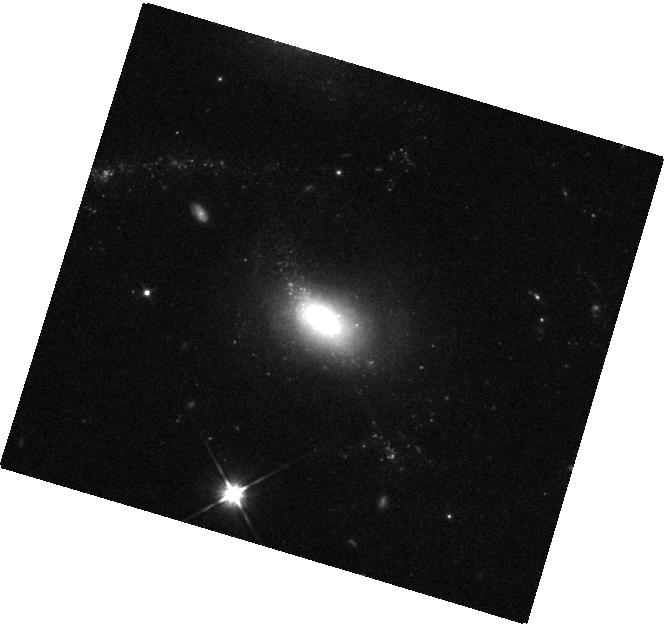
Target: UGC-07816
Instrument: WFC3/IR
Filter: F110W
Exposure: 4 min
Observation ID: hst_16423_03_wfc3_ir_f110w_ieh303

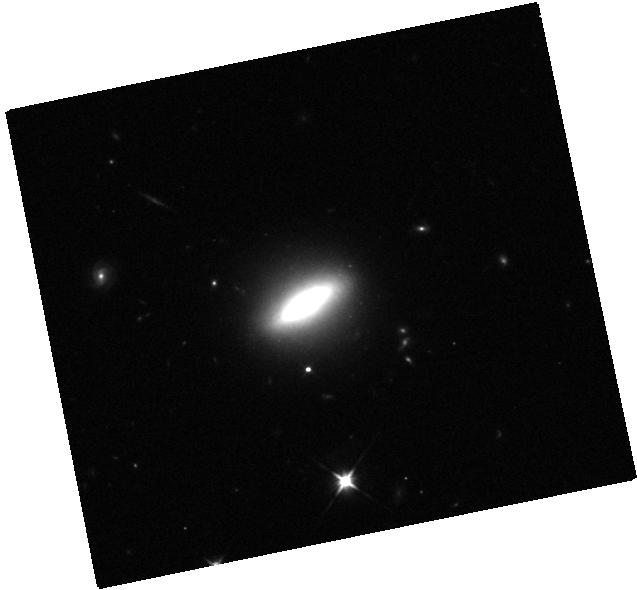
Target: WISEA-J094419.43+095904.7
Instrument: WFC3/IR
Filter: F110W
Exposure: 4 min
Observation ID: hst_16423_05_wfc3_ir_f110w_ieh305

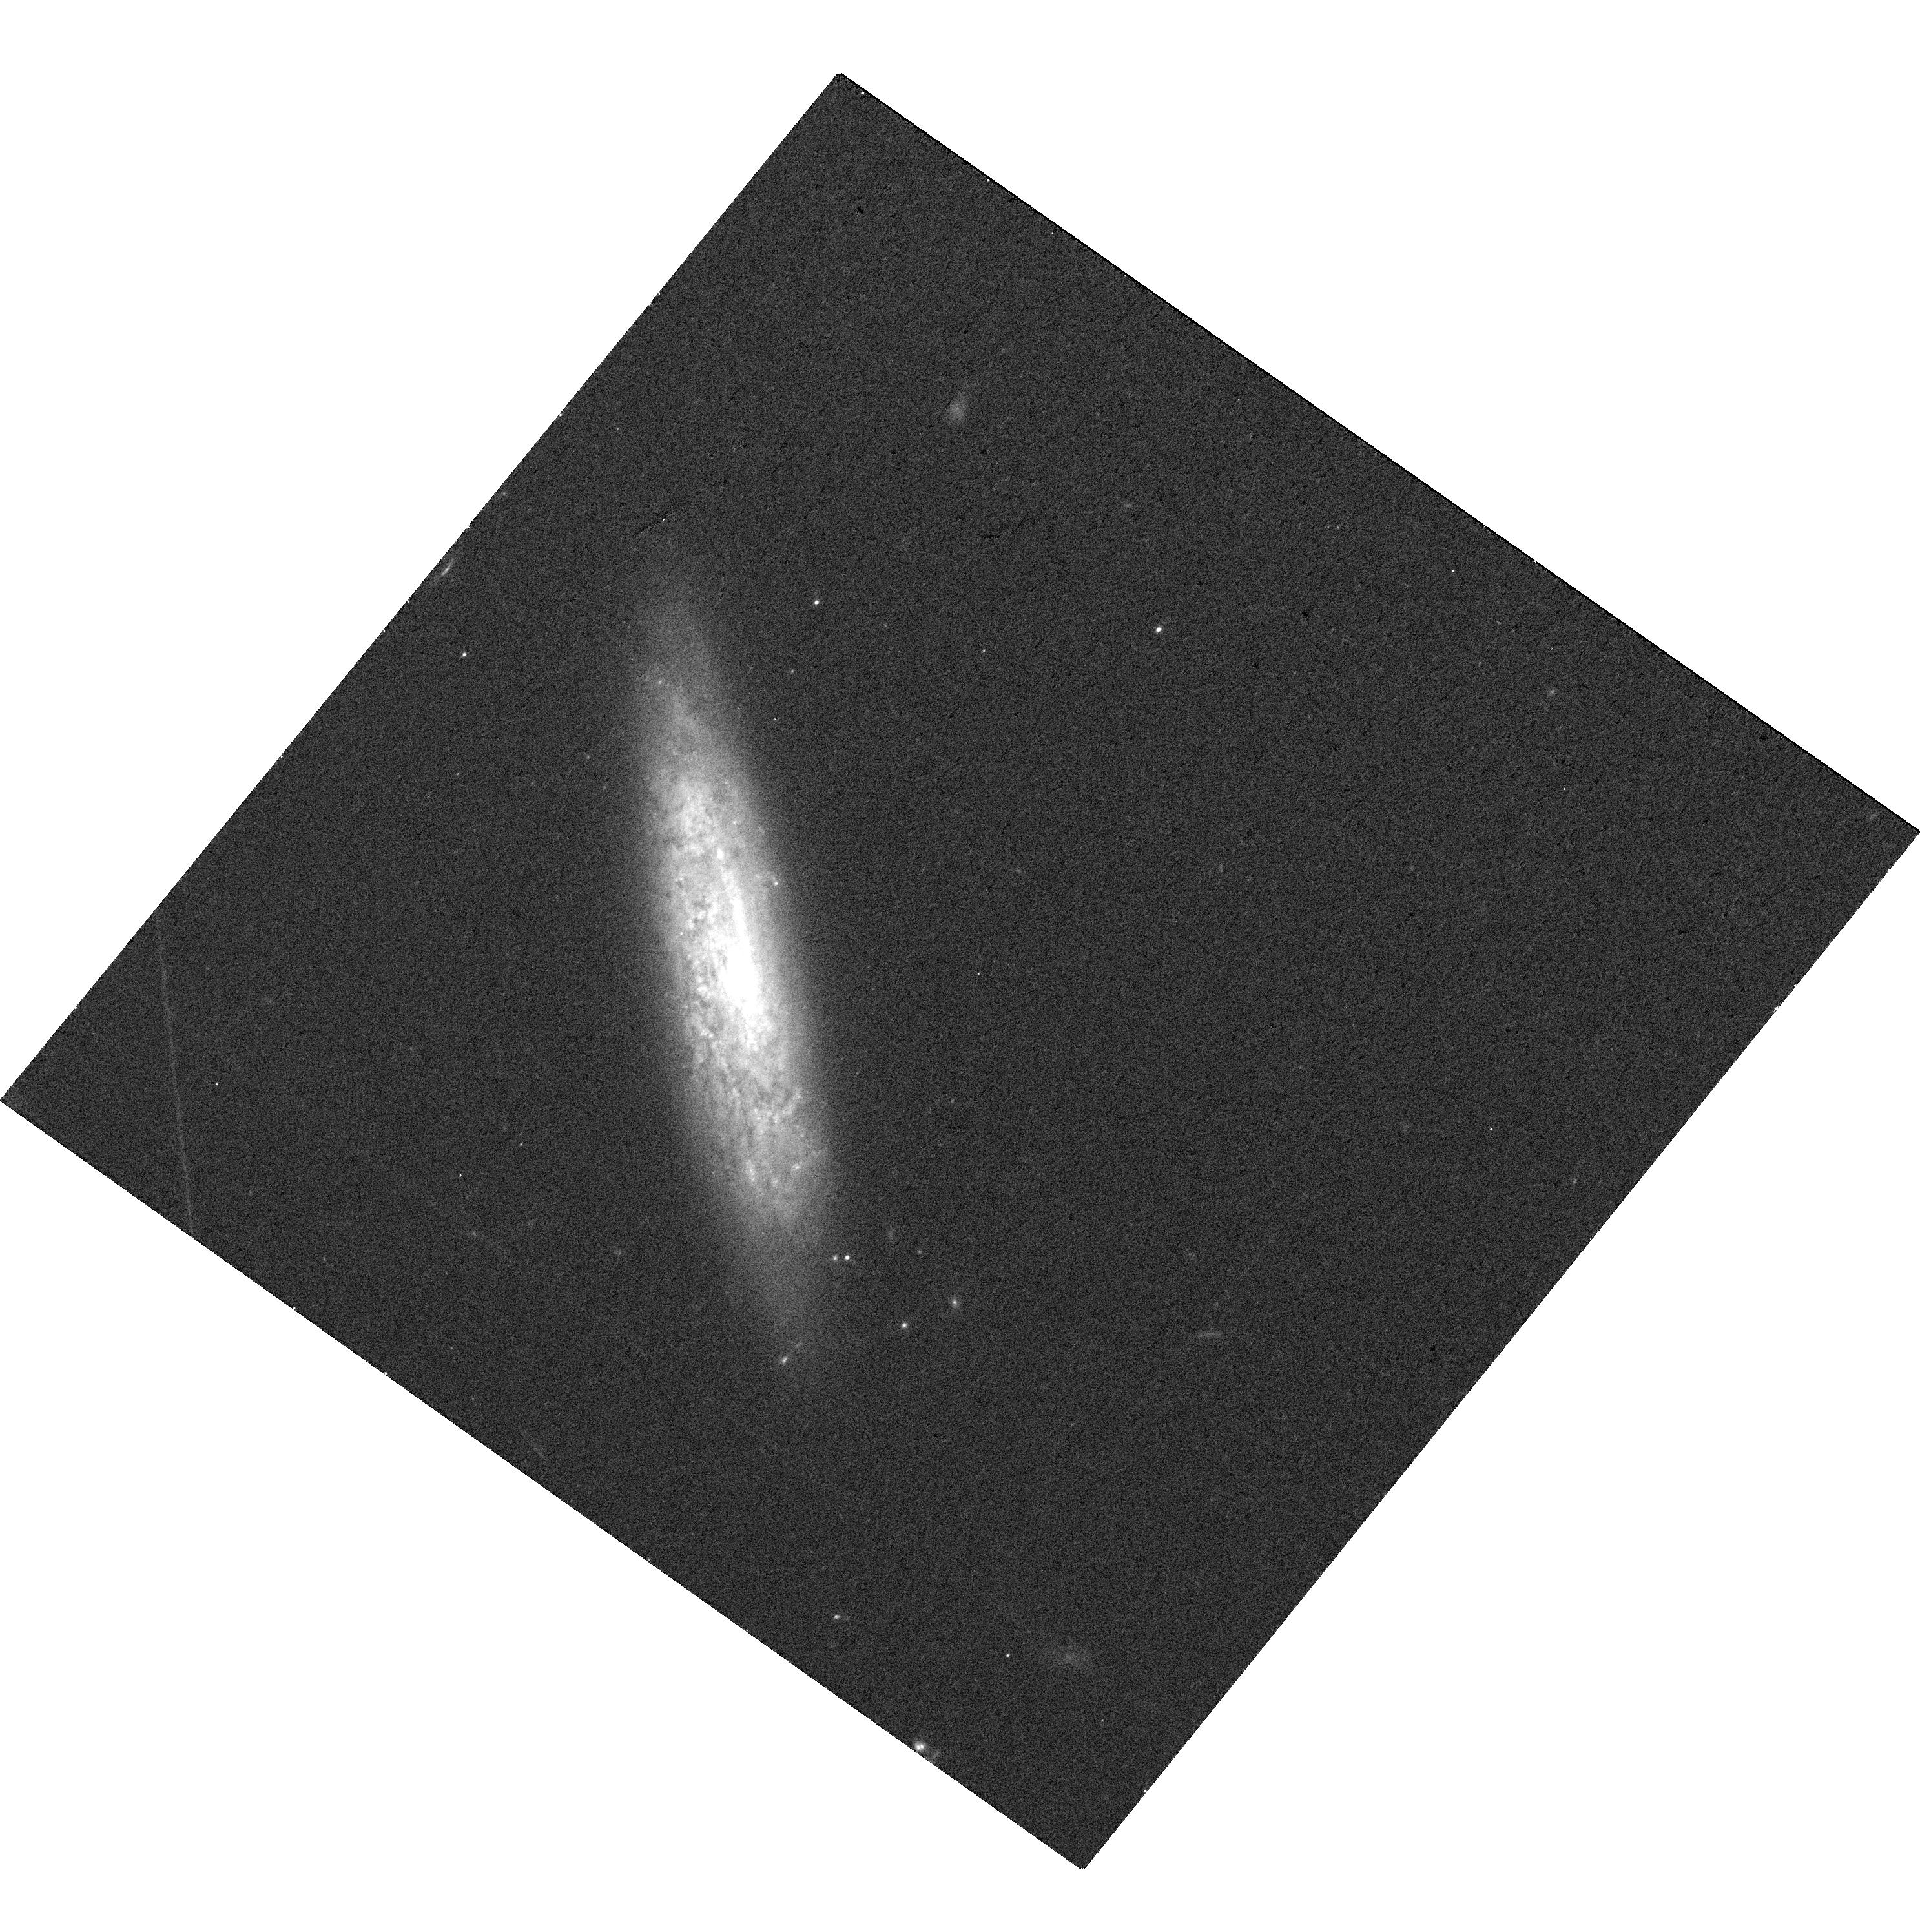
Target: CGCG-119-107
Instrument: WFC3/UVIS
Filter: F606W
Exposure: 8 min
Observation ID: hst_16423_08_wfc3_uvis_f606w_ieh308

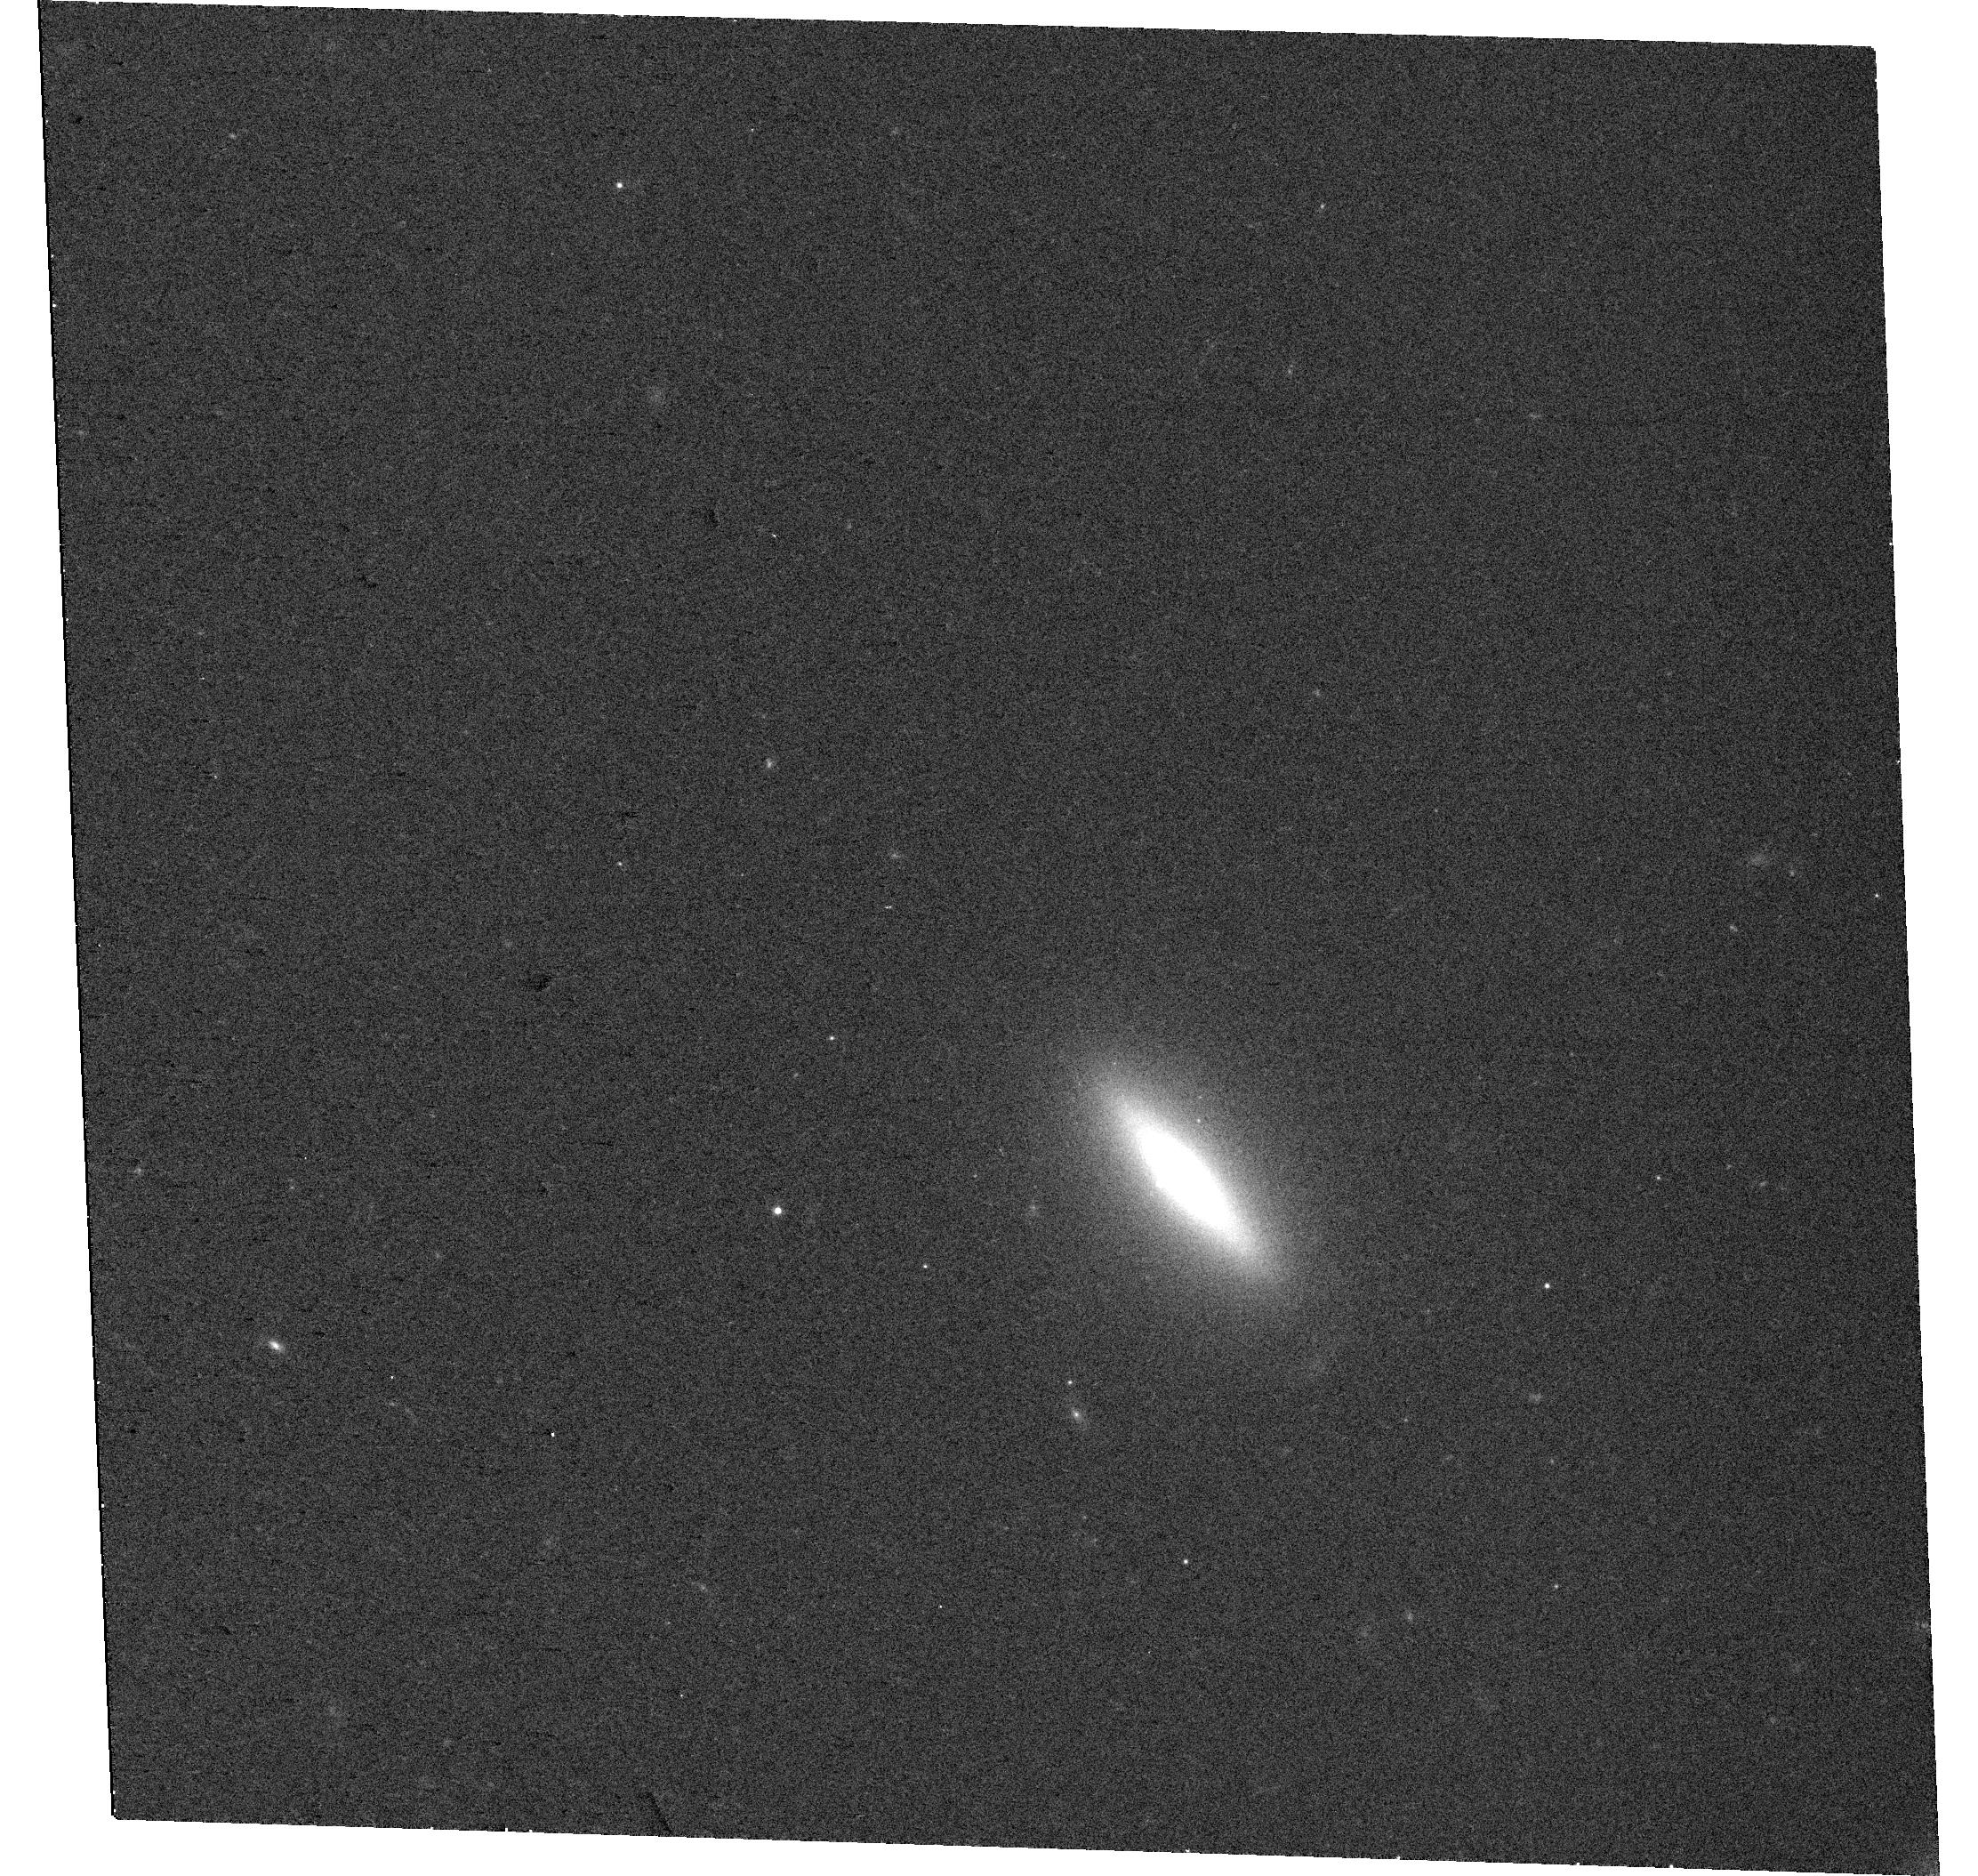
Target: 2MASX-J11404072+5948504
Instrument: WFC3/UVIS
Filter: F606W
Exposure: 8 min
Observation ID: hst_16423_06_wfc3_uvis_f606w_ieh306

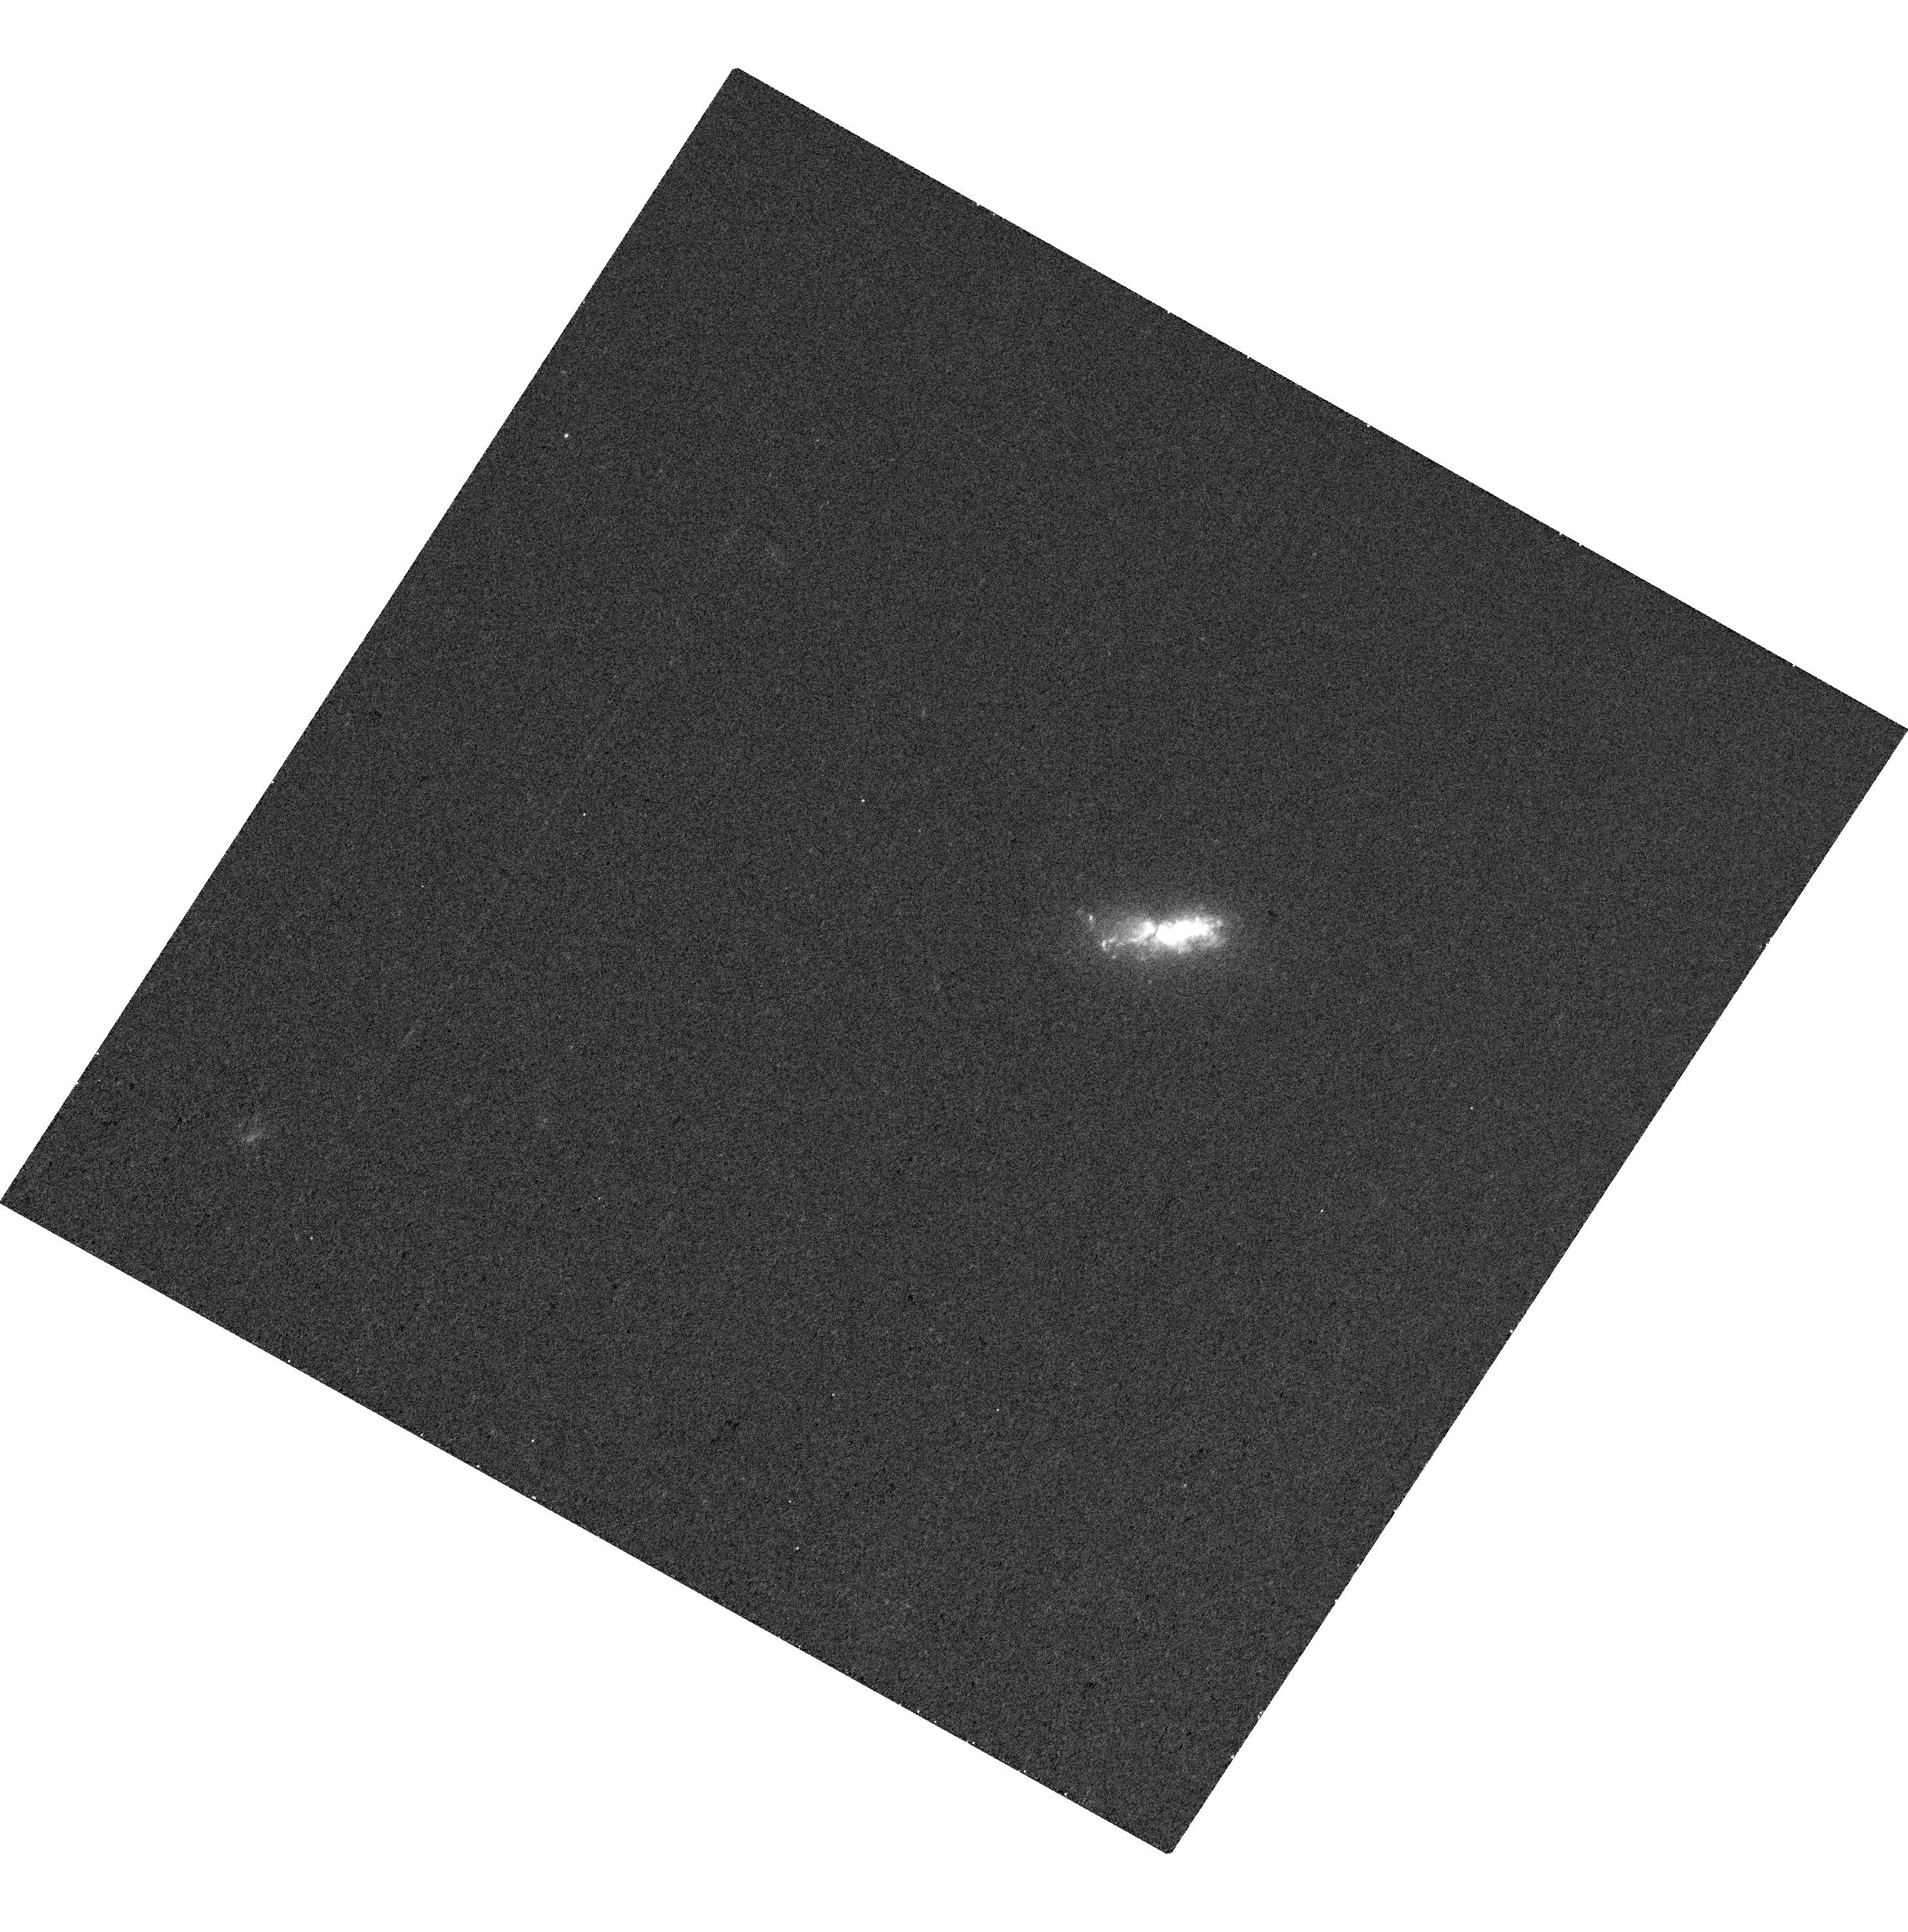
Target: WISEA-J080028.51+152711.0
Instrument: WFC3/UVIS
Filter: F300X
Exposure: 13 min
Observation ID: hst_16423_07_wfc3_uvis_f300x_ieh307

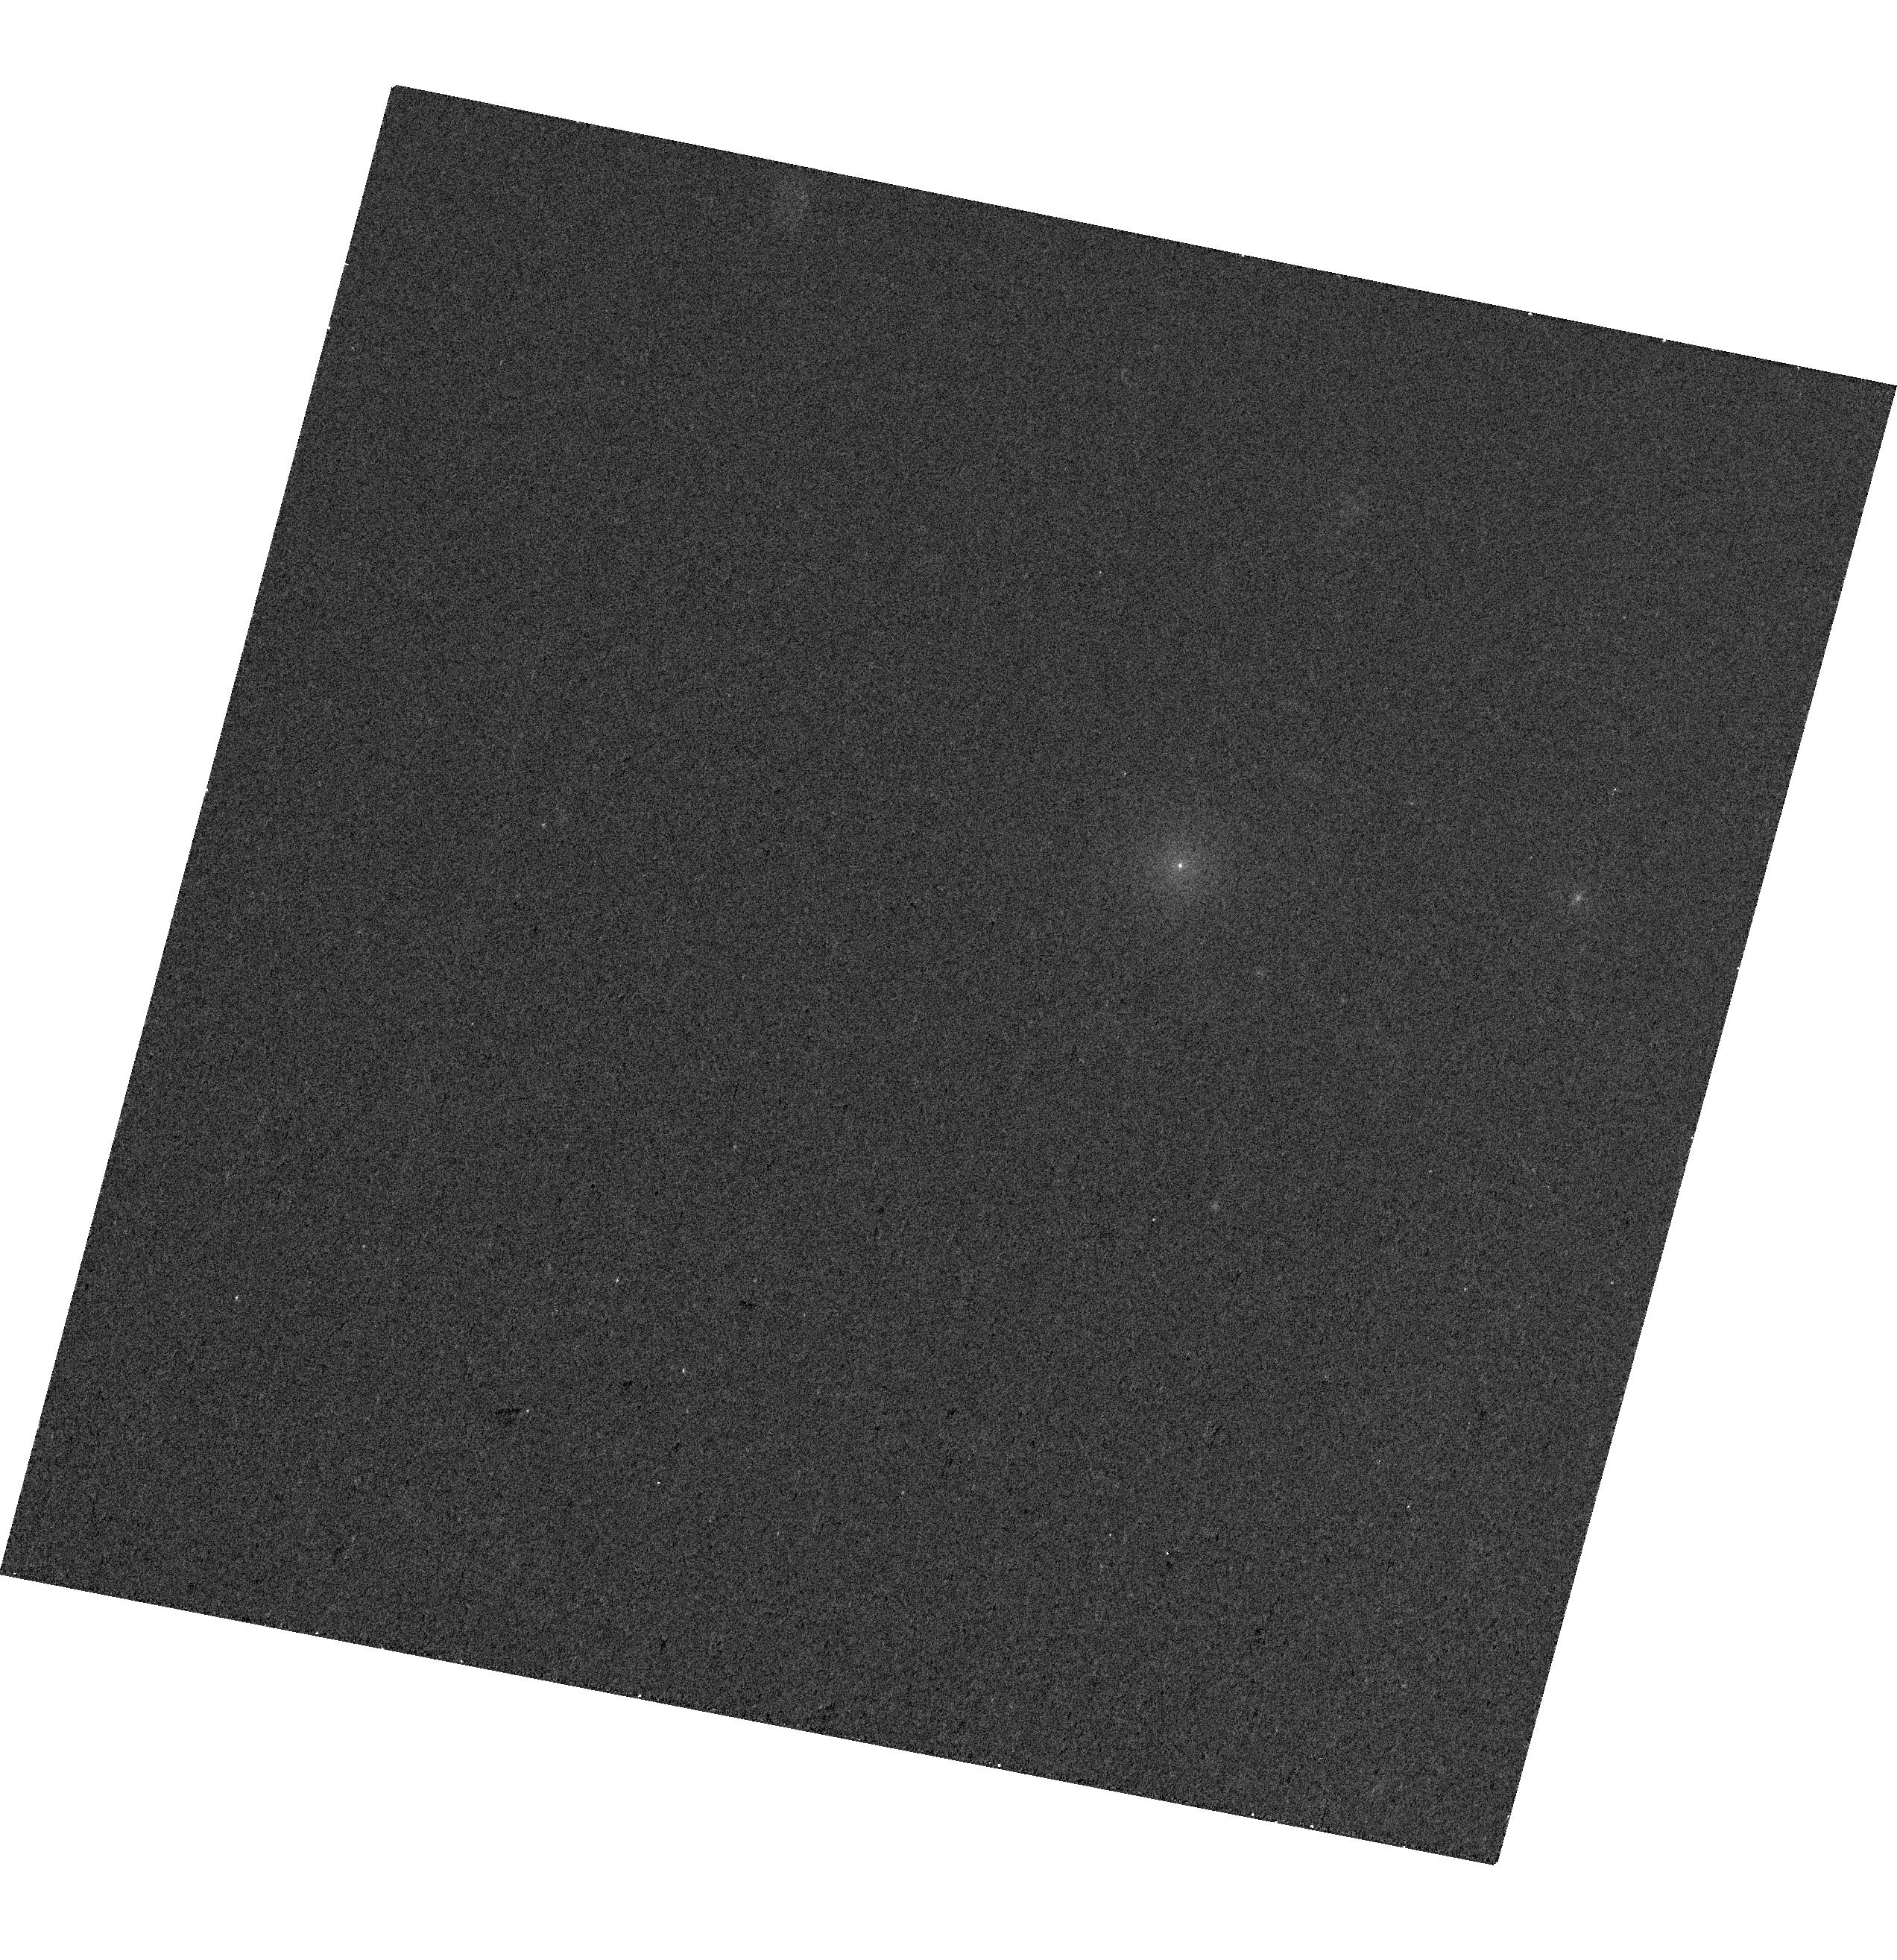
Target: VCCA-034
Instrument: WFC3/UVIS
Filter: F300X
Exposure: 13 min
Observation ID: hst_16423_01_wfc3_uvis_f300x_ieh301

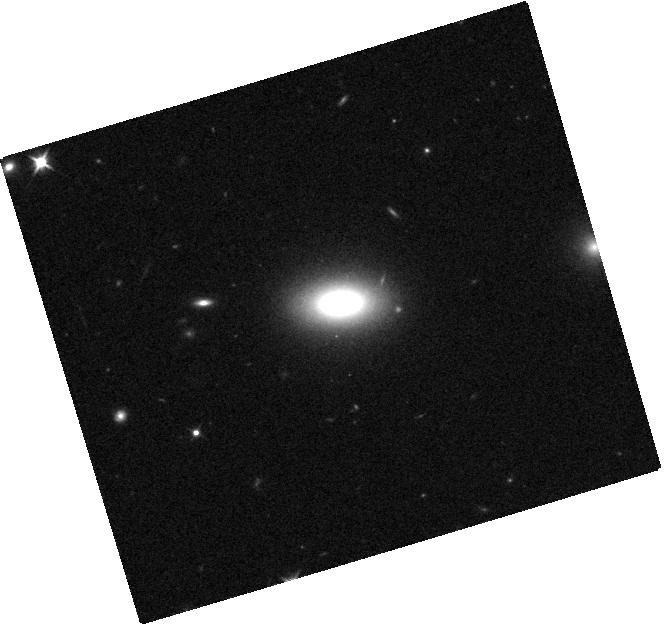
Target: WISEA-J125747.86+274610.0
Instrument: WFC3/IR
Filter: F110W
Exposure: 4 min
Observation ID: hst_16423_09_wfc3_ir_f110w_ieh309

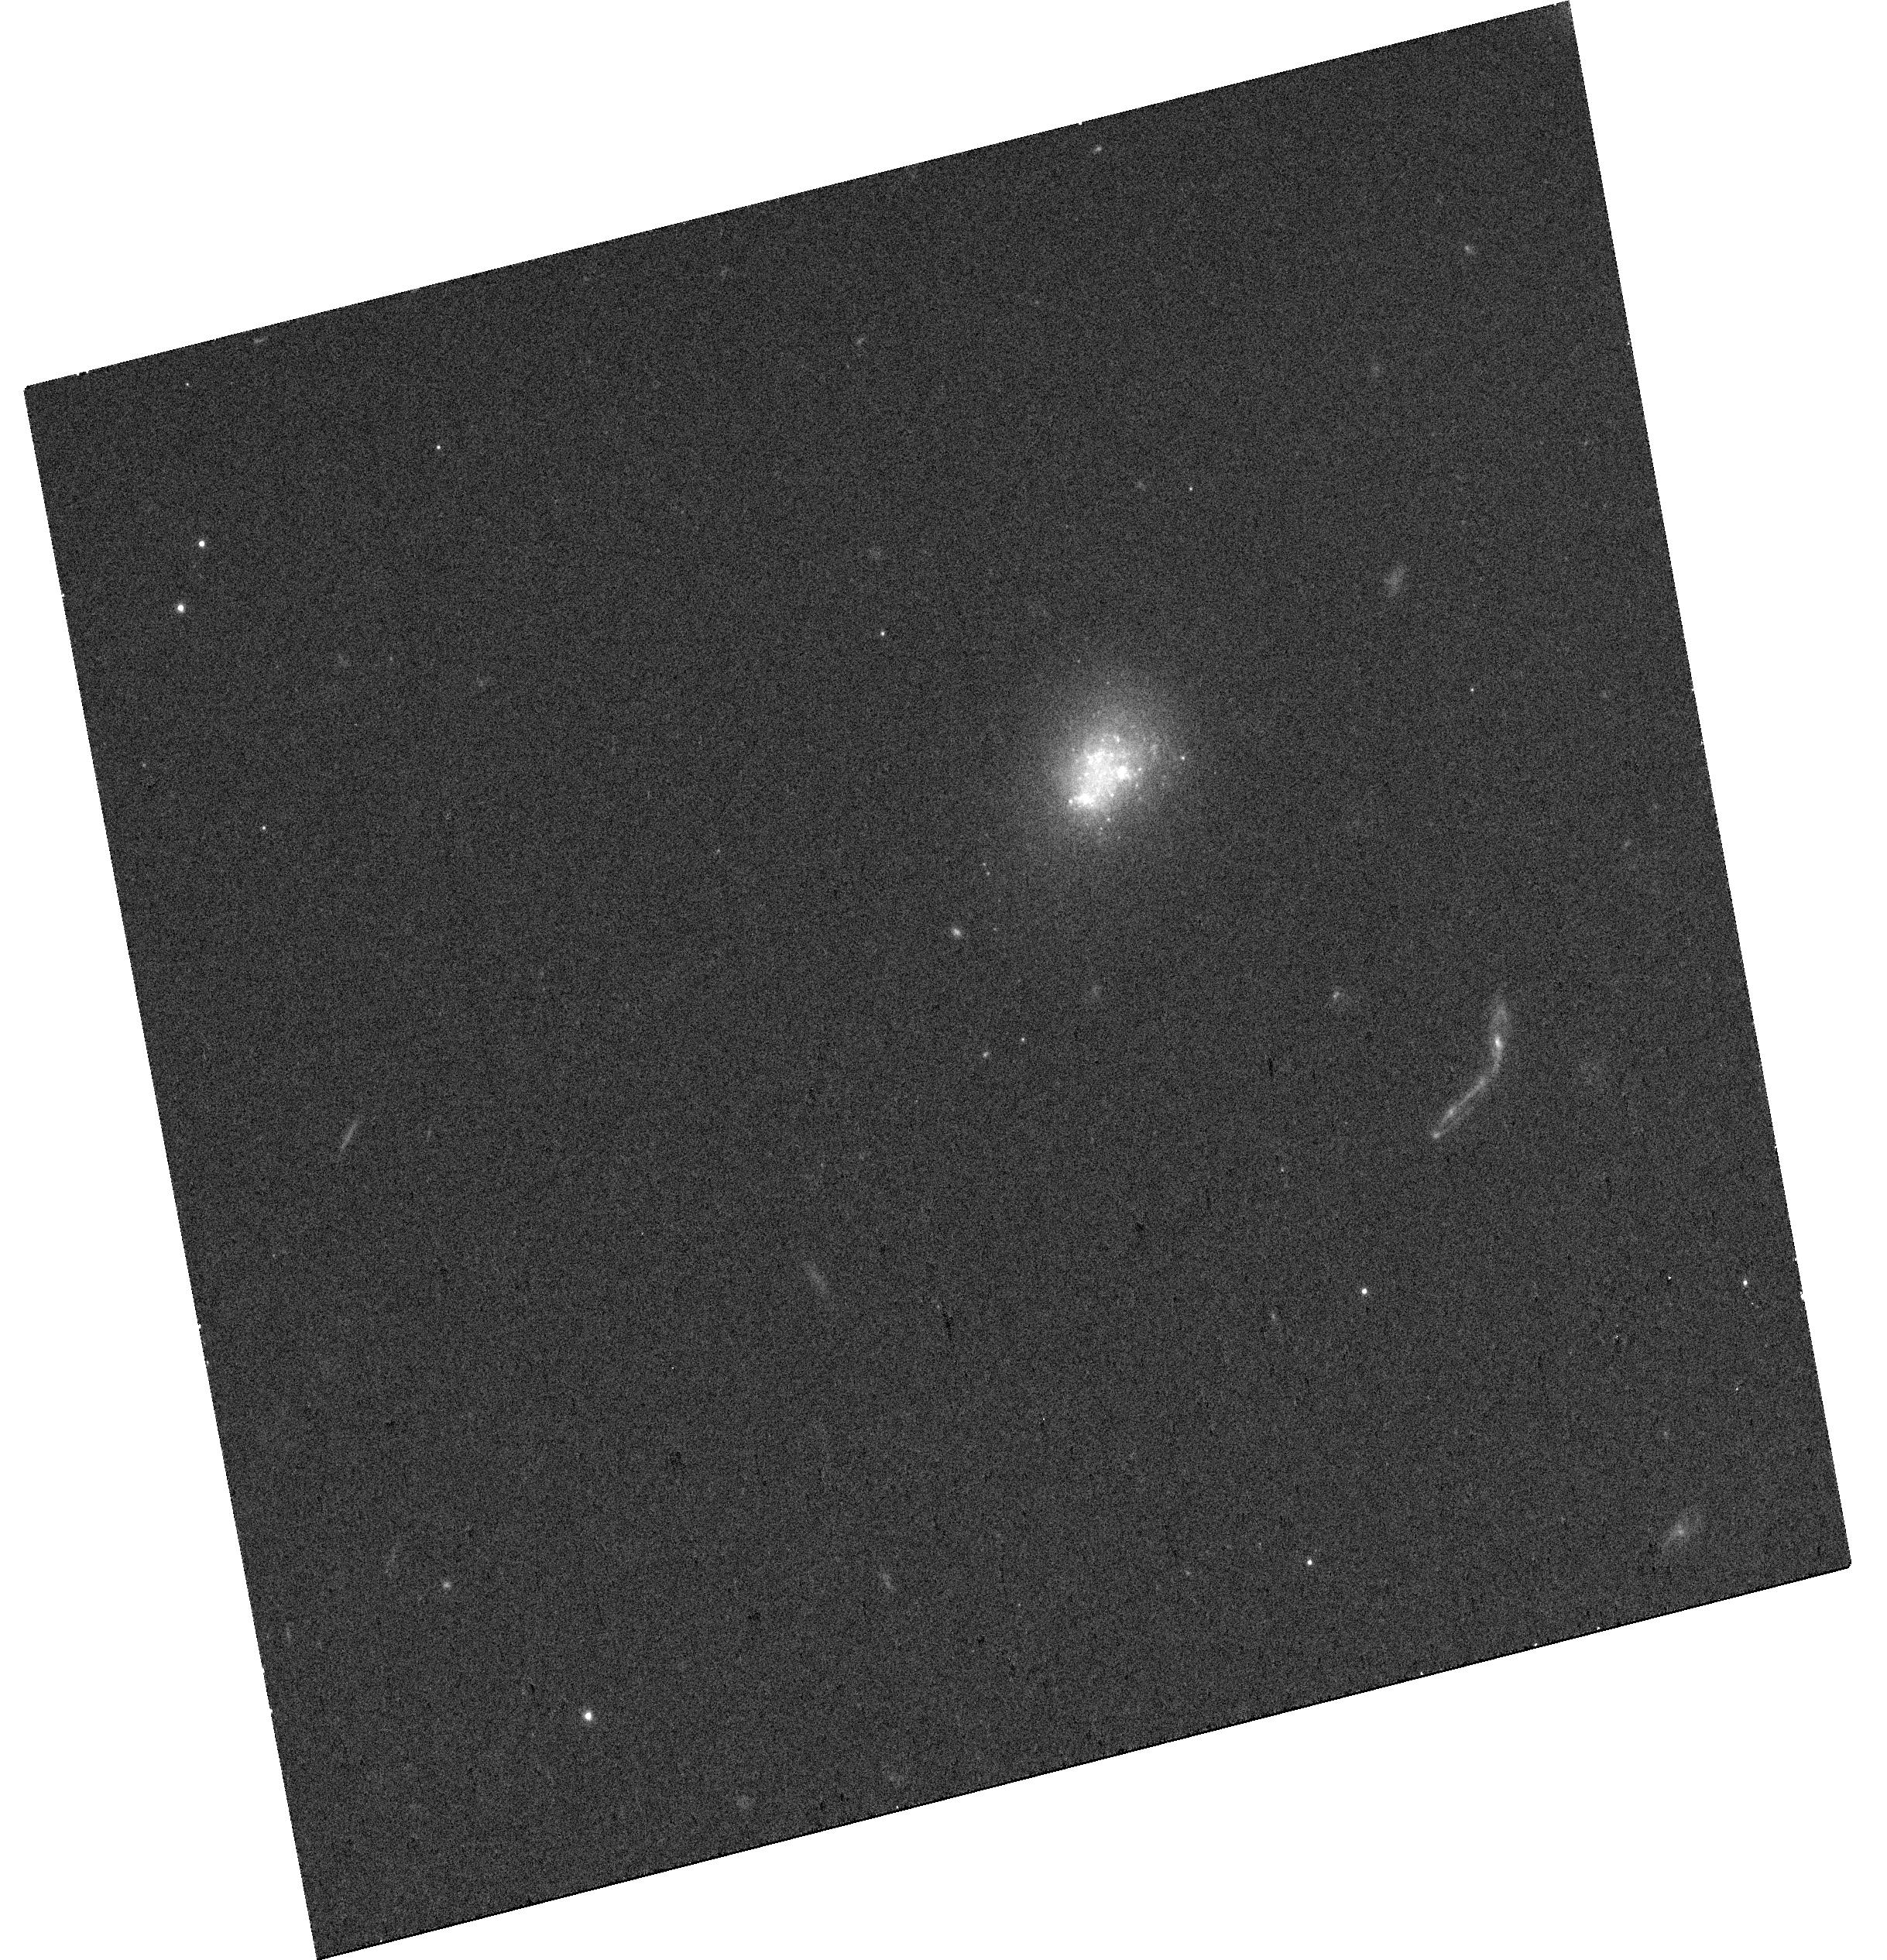
Target: WISEA-J161902.53+291022.4
Instrument: WFC3/UVIS
Filter: F606W
Exposure: 8 min
Observation ID: hst_16423_04_wfc3_uvis_f606w_ieh304

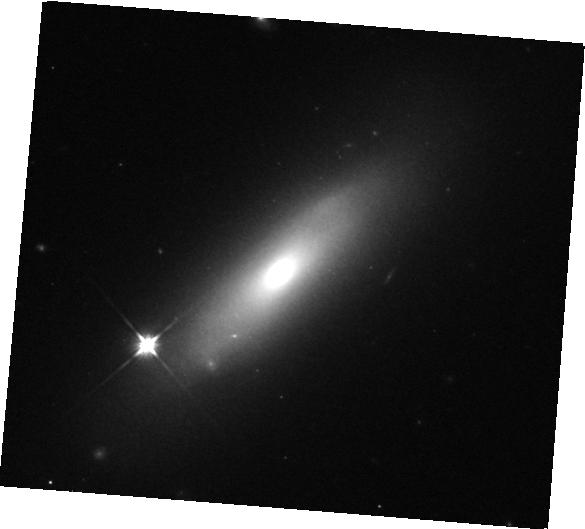
Target: UGC-07411
Instrument: WFC3/IR
Filter: F110W
Exposure: 4 min
Observation ID: hst_16423_02_wfc3_ir_f110w_ieh302

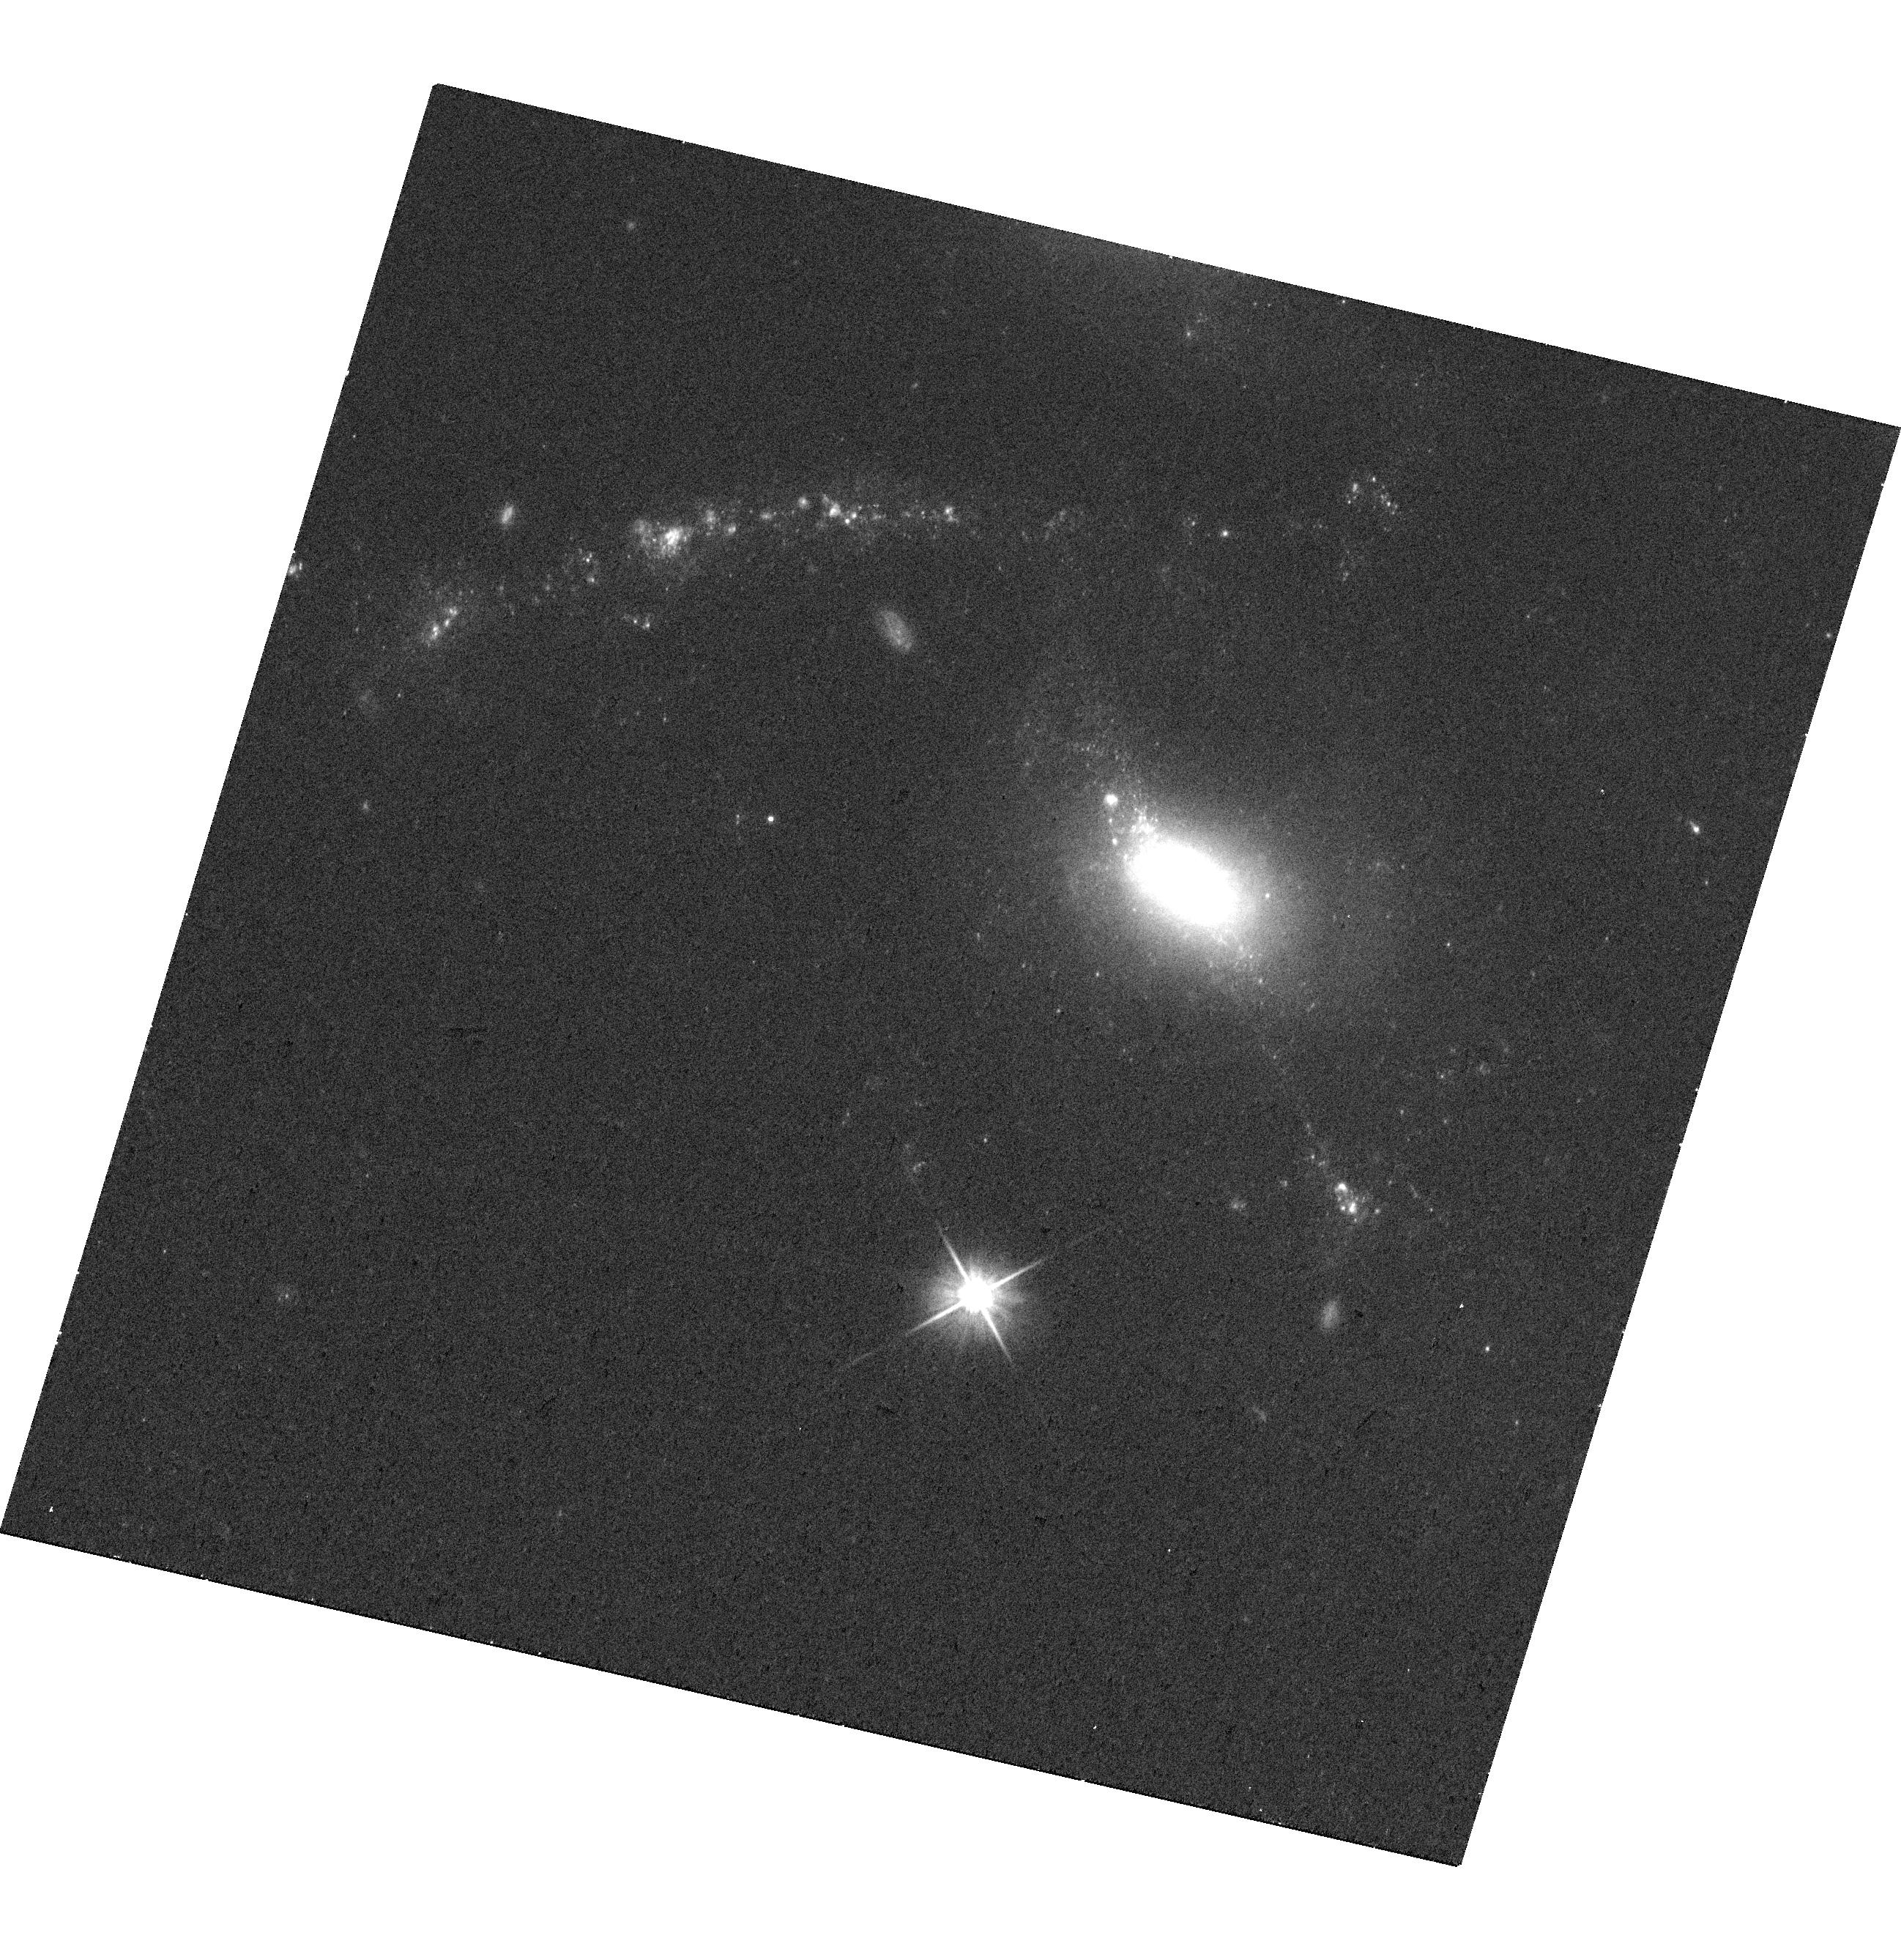
Target: UGC-07816
Instrument: WFC3/UVIS
Filter: F606W
Exposure: 8 min
Observation ID: hst_16423_03_wfc3_uvis_f606w_ieh303

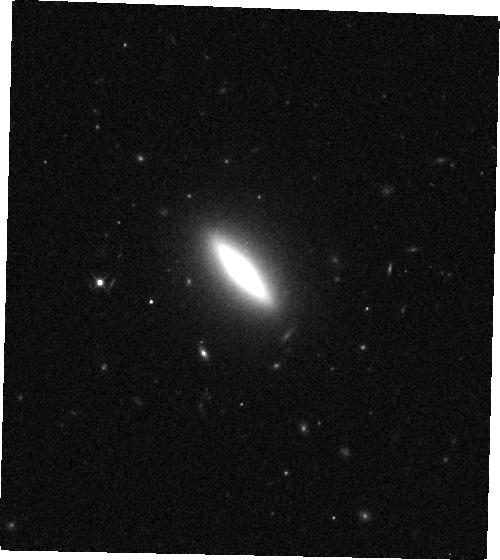
Target: 2MASX-J11404072+5948504
Instrument: WFC3/IR
Filter: F110W
Exposure: 4 min
Observation ID: hst_16423_06_wfc3_ir_f110w_ieh306

A CHANDRA LOOK AT VARIABILITY-SELECTED LOW-MASS AGN CANDIDATES (PI: Baldassare, Vivienne)

The population of massive black holes (BHs) in present day low-mass galaxies is an important constraint for models of black hole formation and growth. However, these systems are generally difficult to find. We have recently identified a population of low-mass galaxies (Mstar=5x10^7 - 5x10^9 Msun) with long-term optical photometric variability consistent with an active galactic nucleus (AGN). These systems tend to lack optical spectroscopic AGN signatures, indicating they may be AGN missed by standard selection techniques. We propose joint Chandra and HST observations of 9 nearby (z<0.02) low-mass galaxies with AGN-like variability to validate this selection technique, study accretion properties, and characterize host galaxies.